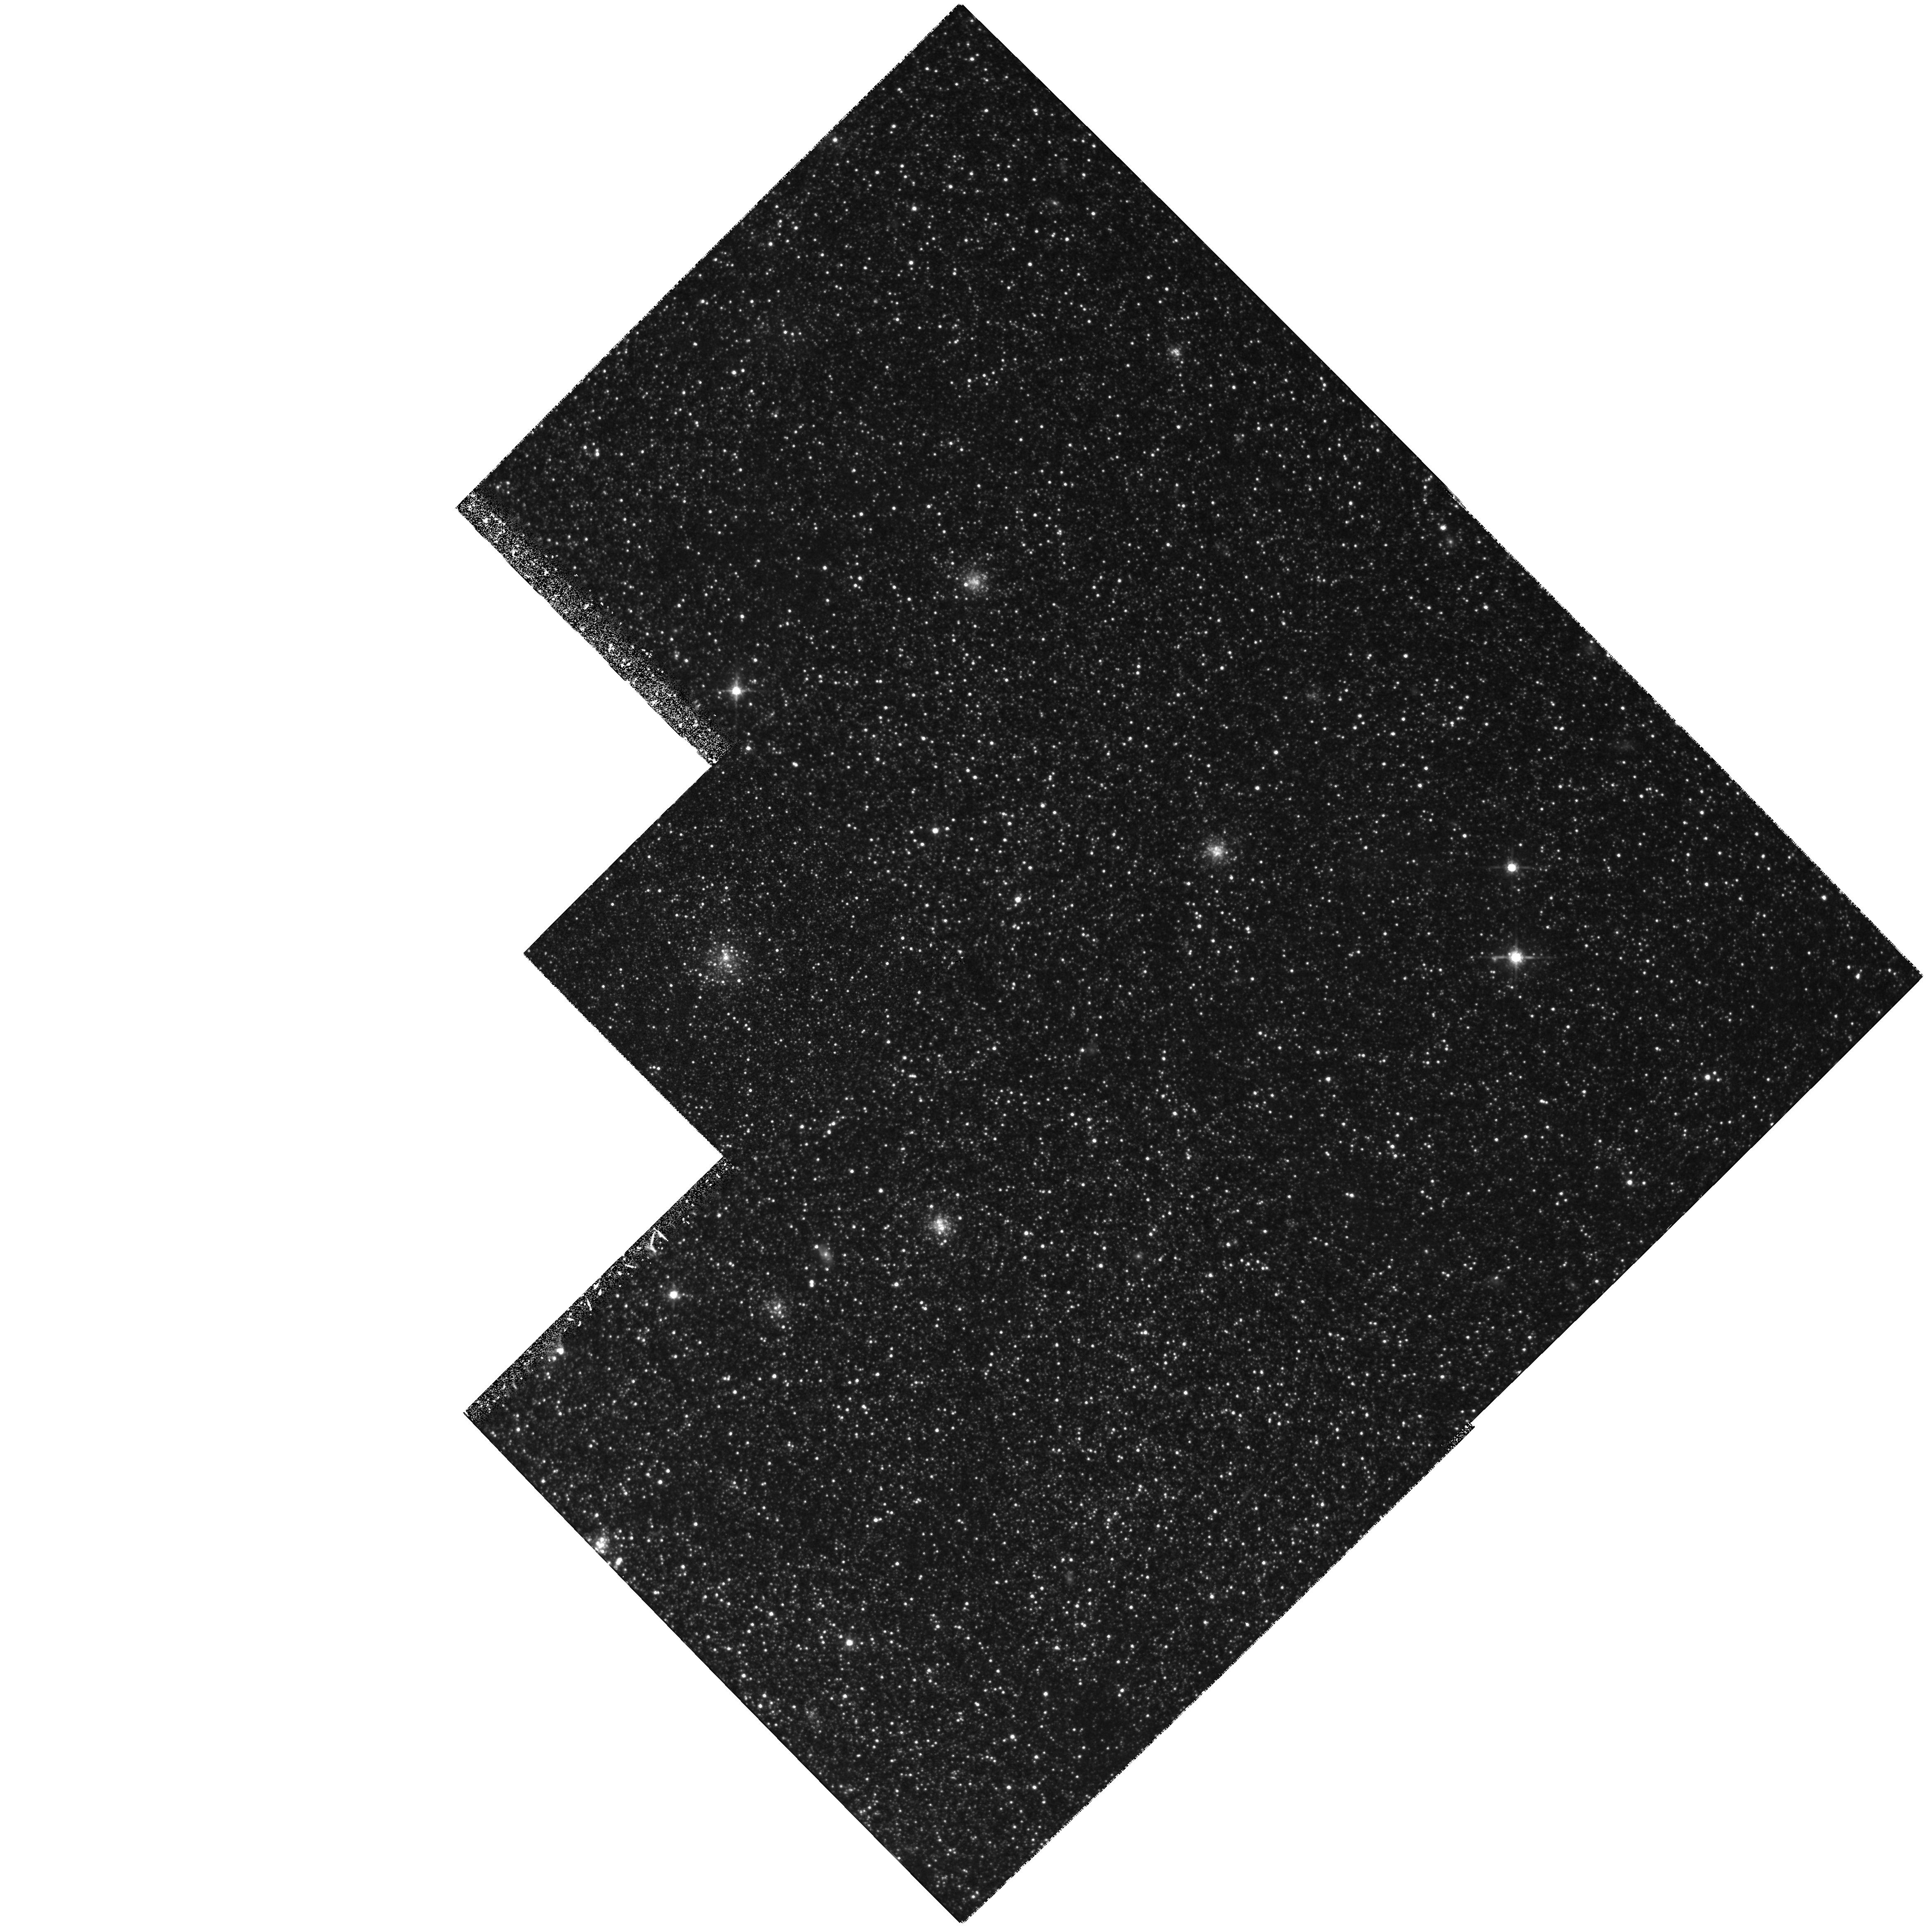
Target: NGC598-H10
Instrument: WFPC2/PC
Filter: F814W
Exposure: 1.4 h
Observation ID: hst_5914_08_wfpc2_pc_f814w_u2xr08

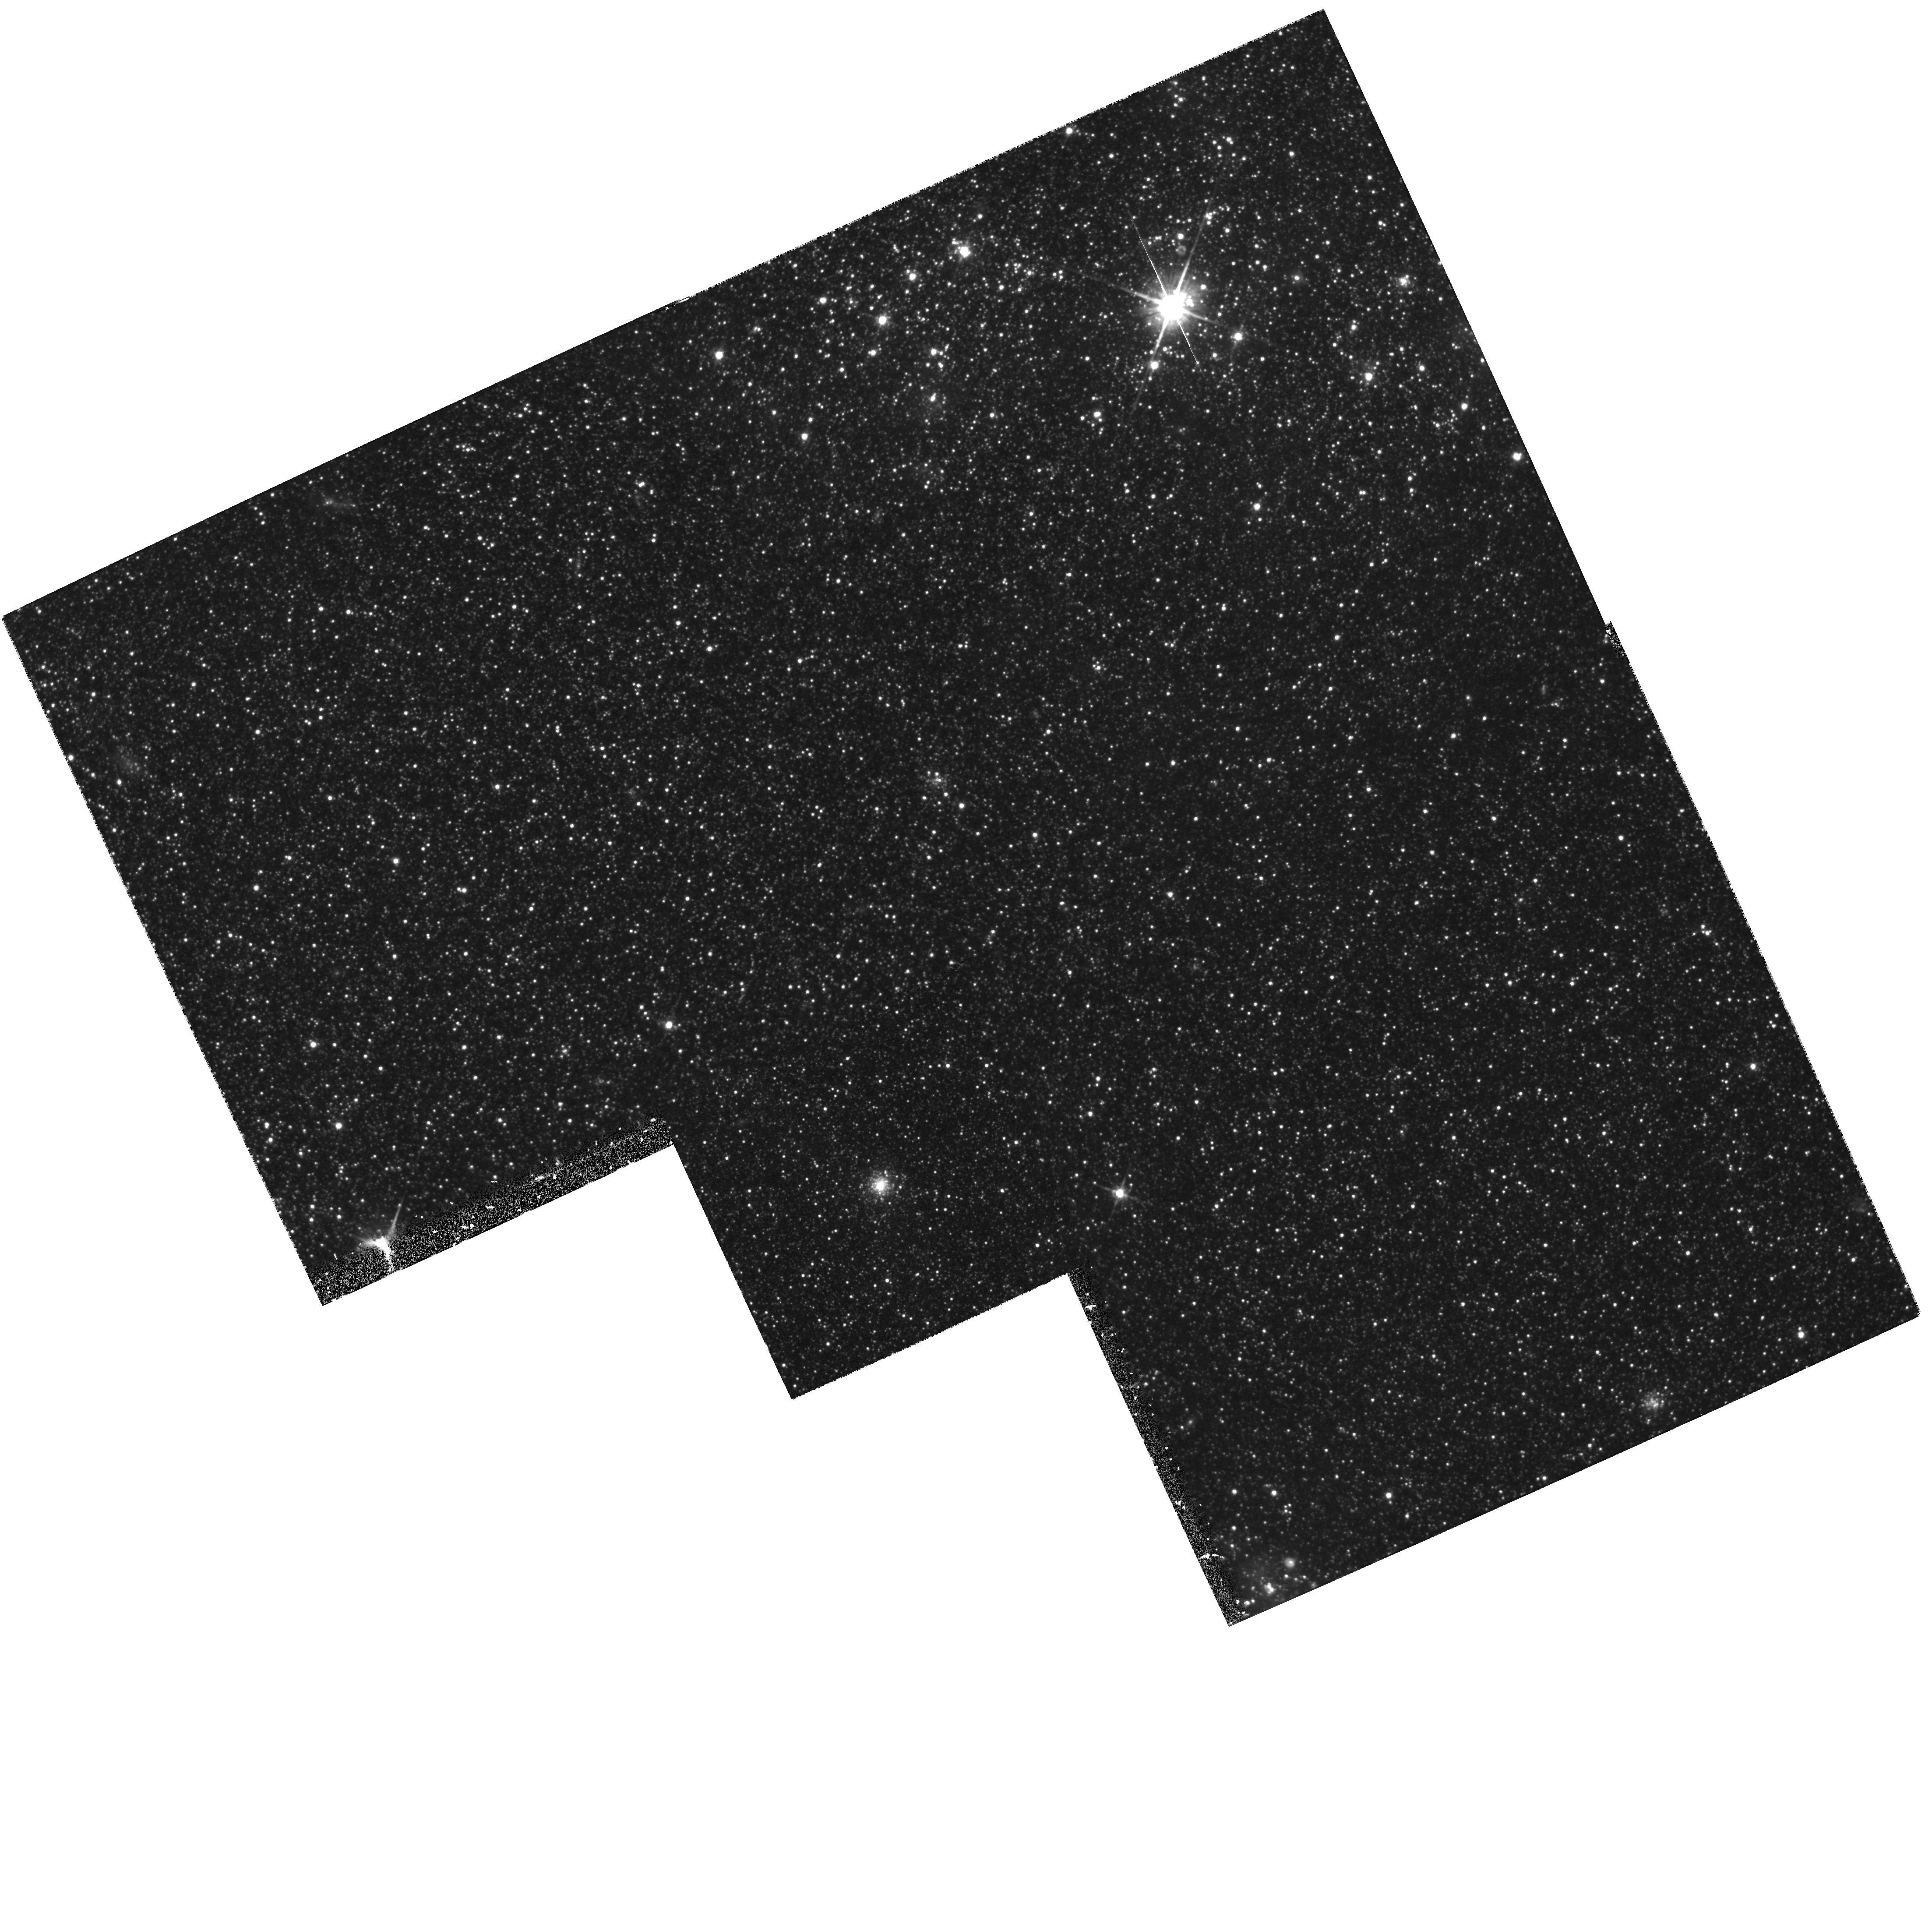
Target: NGC598-U137
Instrument: WFPC2/PC
Filter: F814W
Exposure: 1.4 h
Observation ID: hst_5914_04_wfpc2_pc_f814w_u2xr04

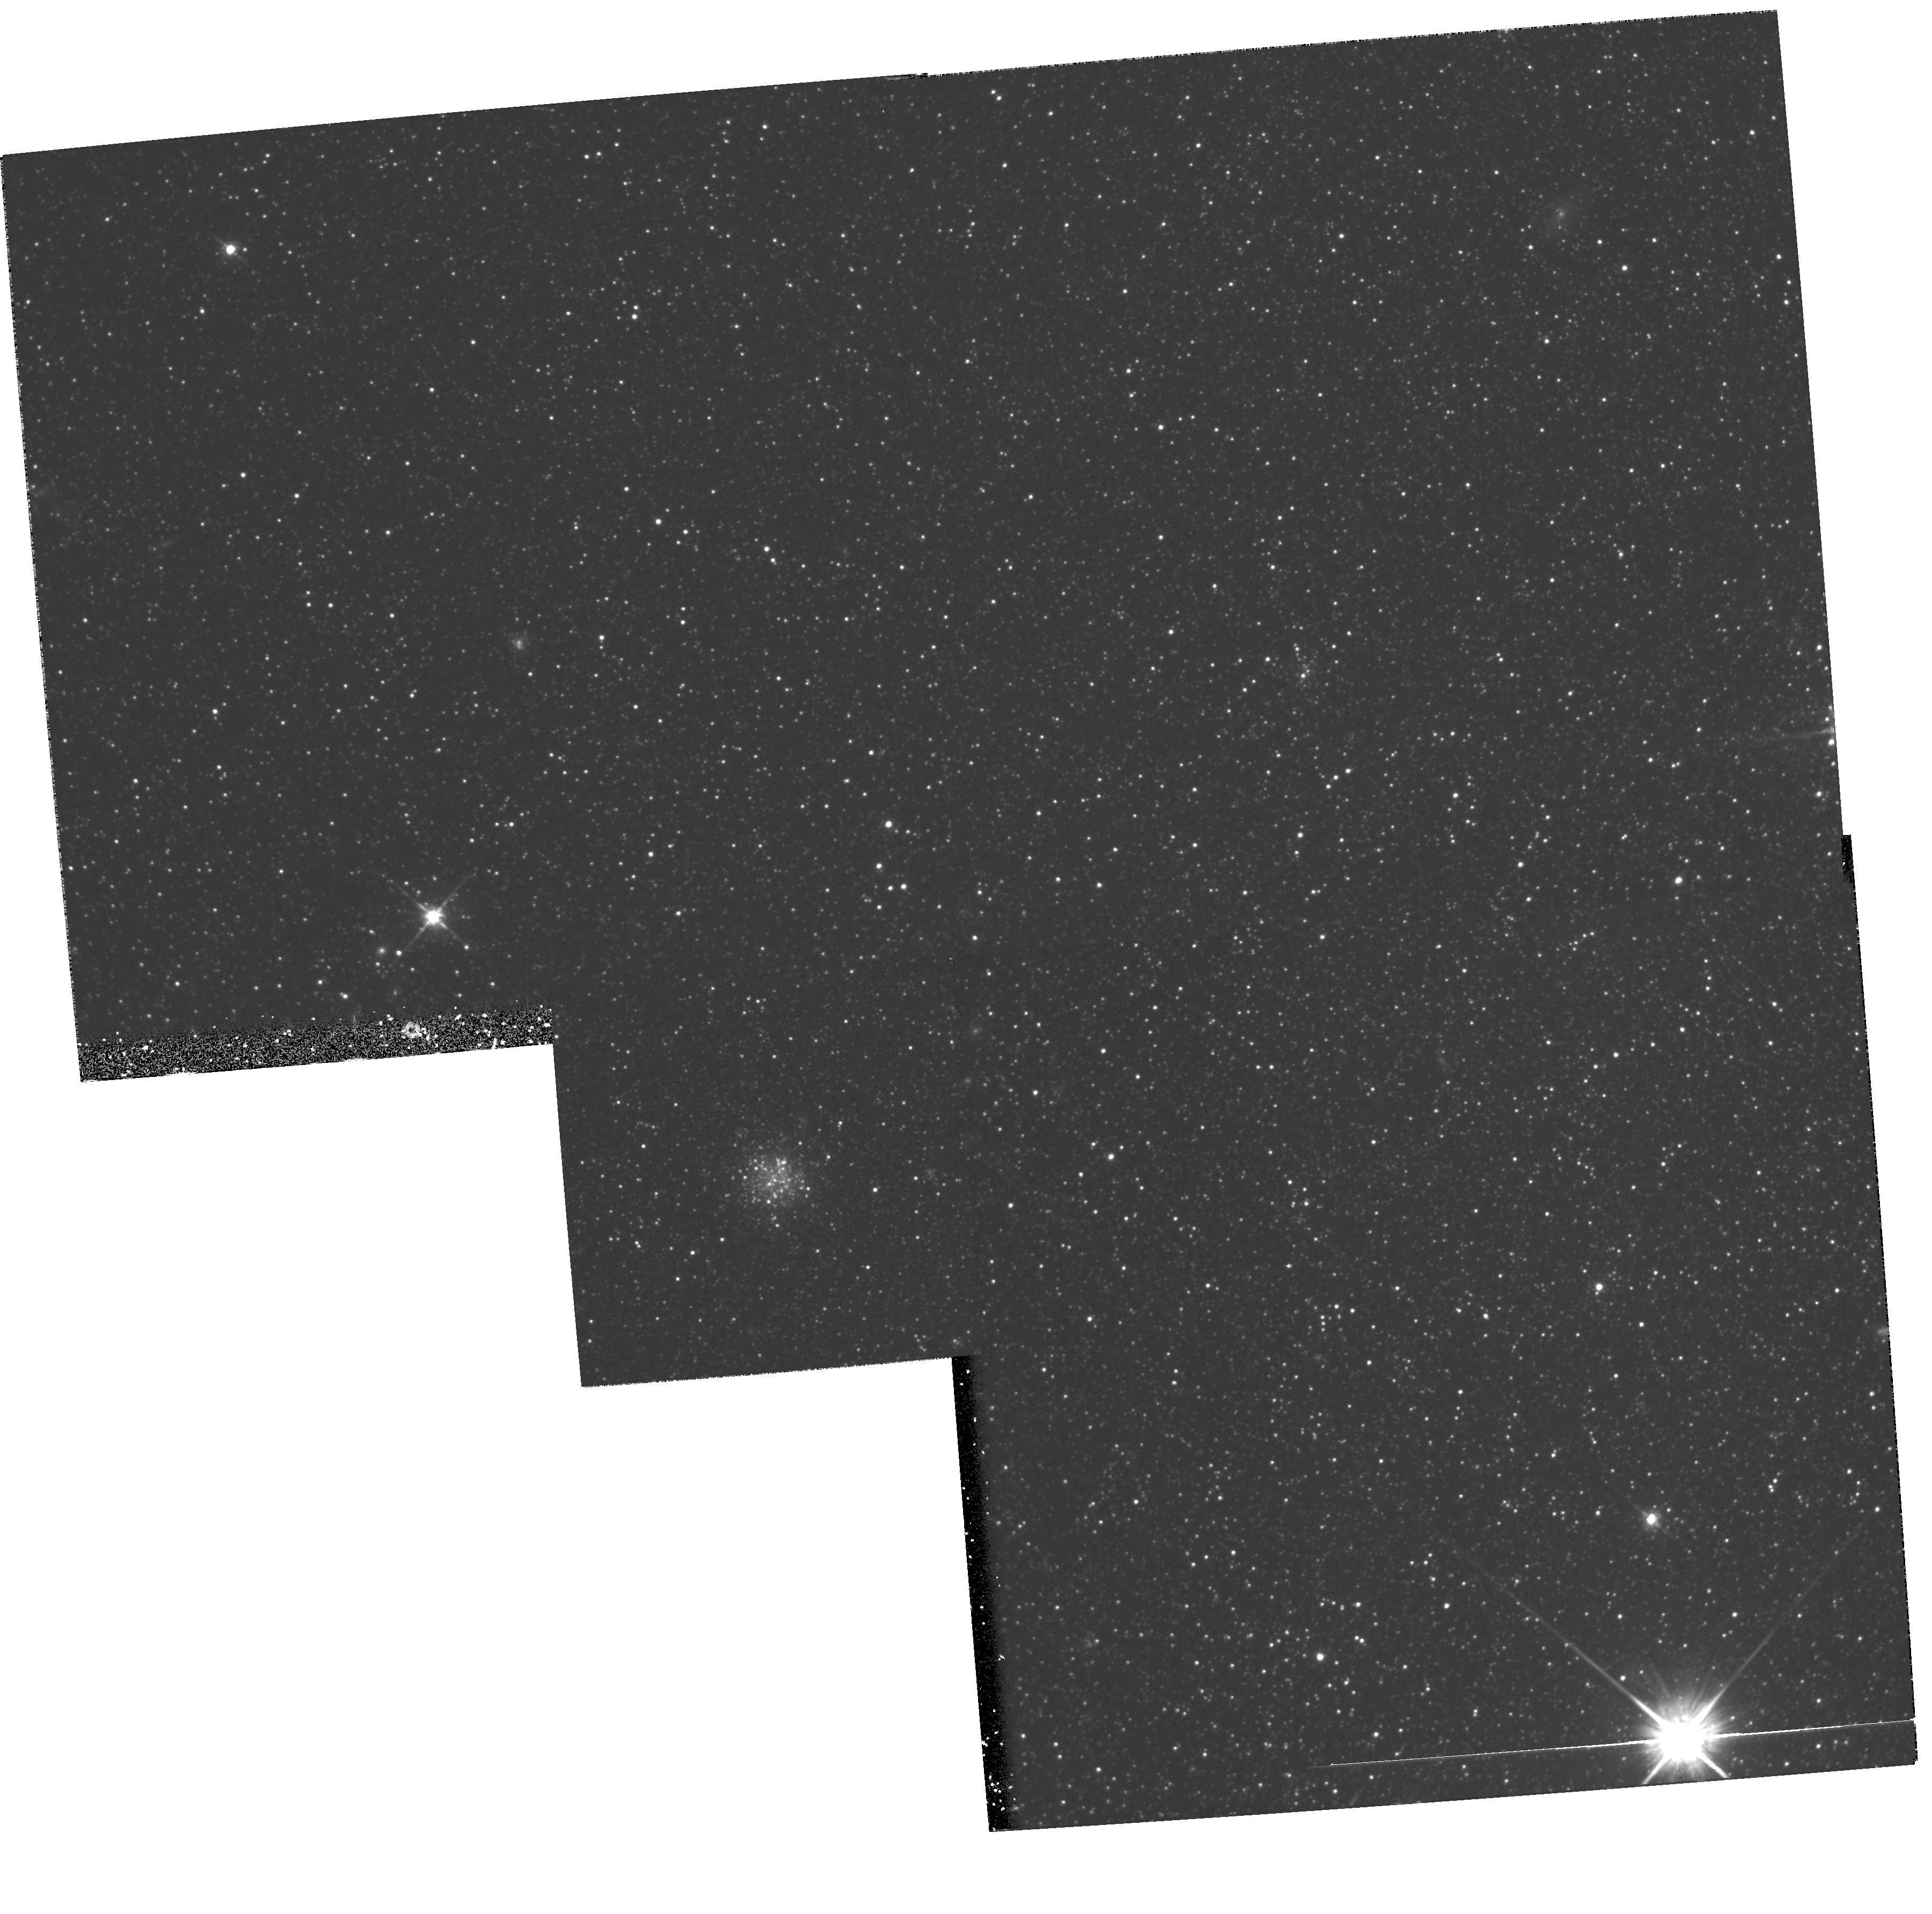
Target: NGC598-C20
Instrument: WFPC2/PC
Filter: F814W
Exposure: 1.4 h
Observation ID: hst_5914_02_wfpc2_pc_f814w_u2xr02

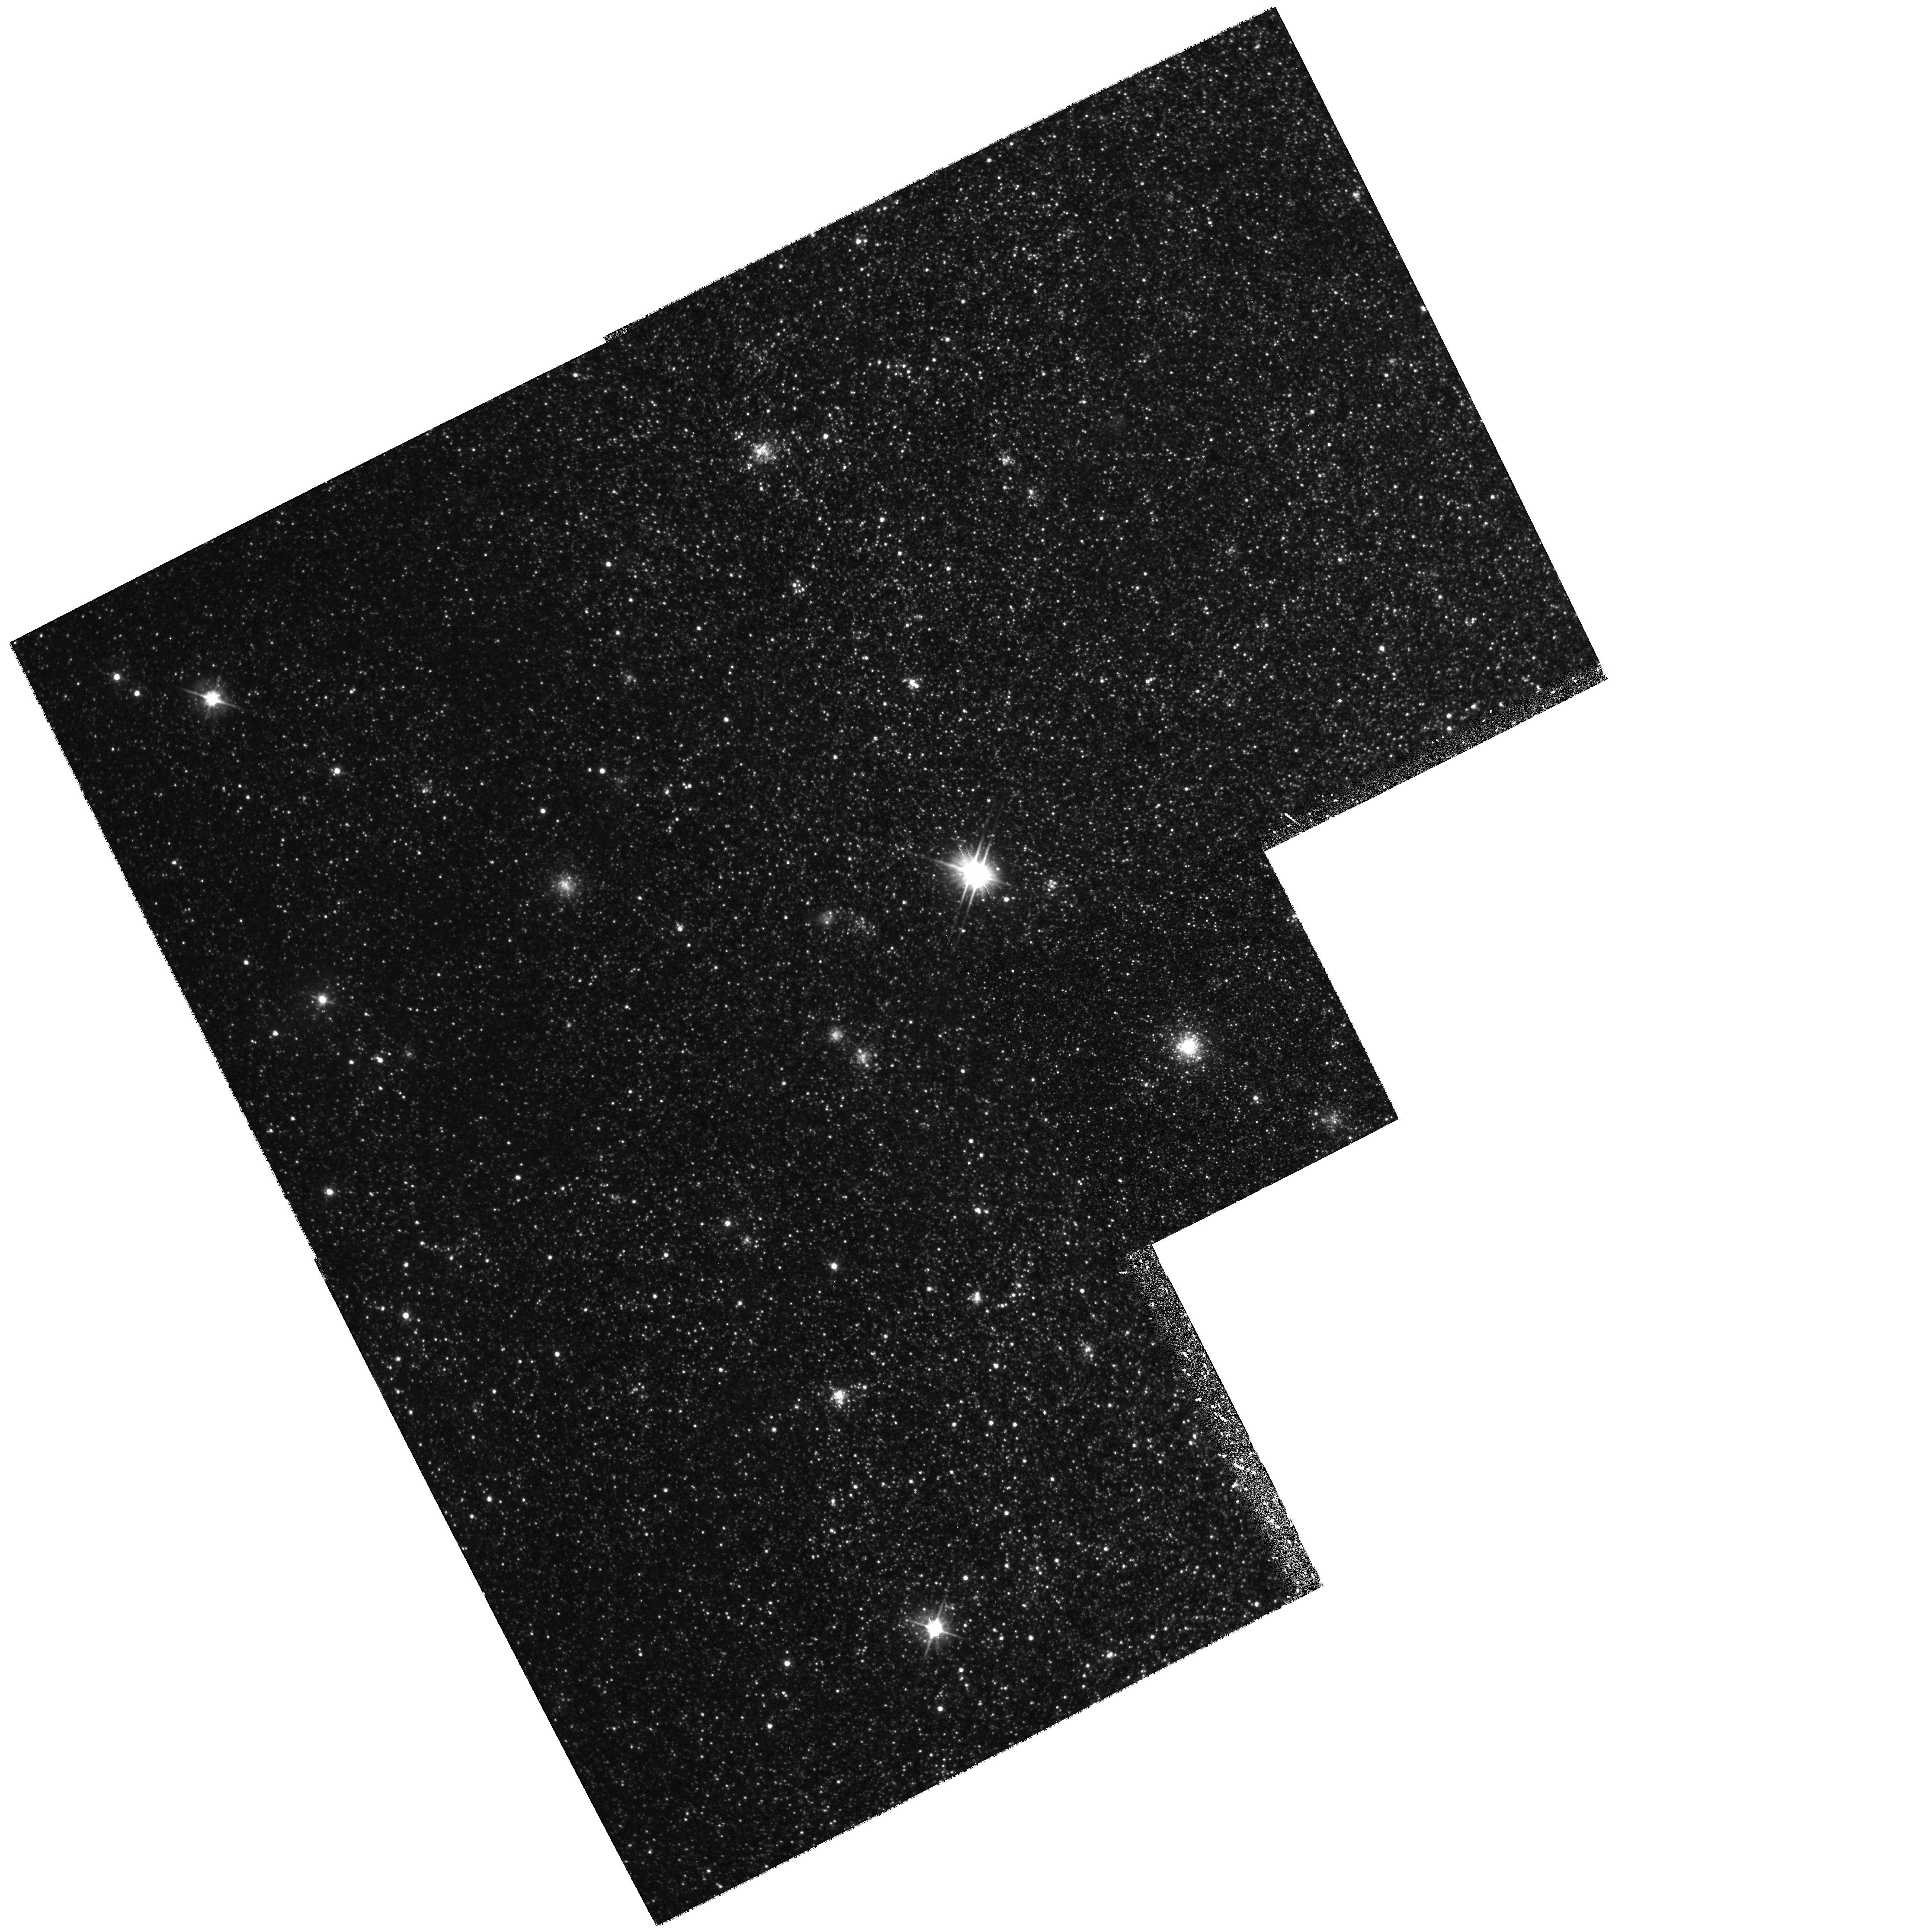
Target: NGC598-M9
Instrument: WFPC2/PC
Filter: F555W
Exposure: 1.3 h
Observation ID: hst_5914_03_wfpc2_pc_f555w_u2xr03

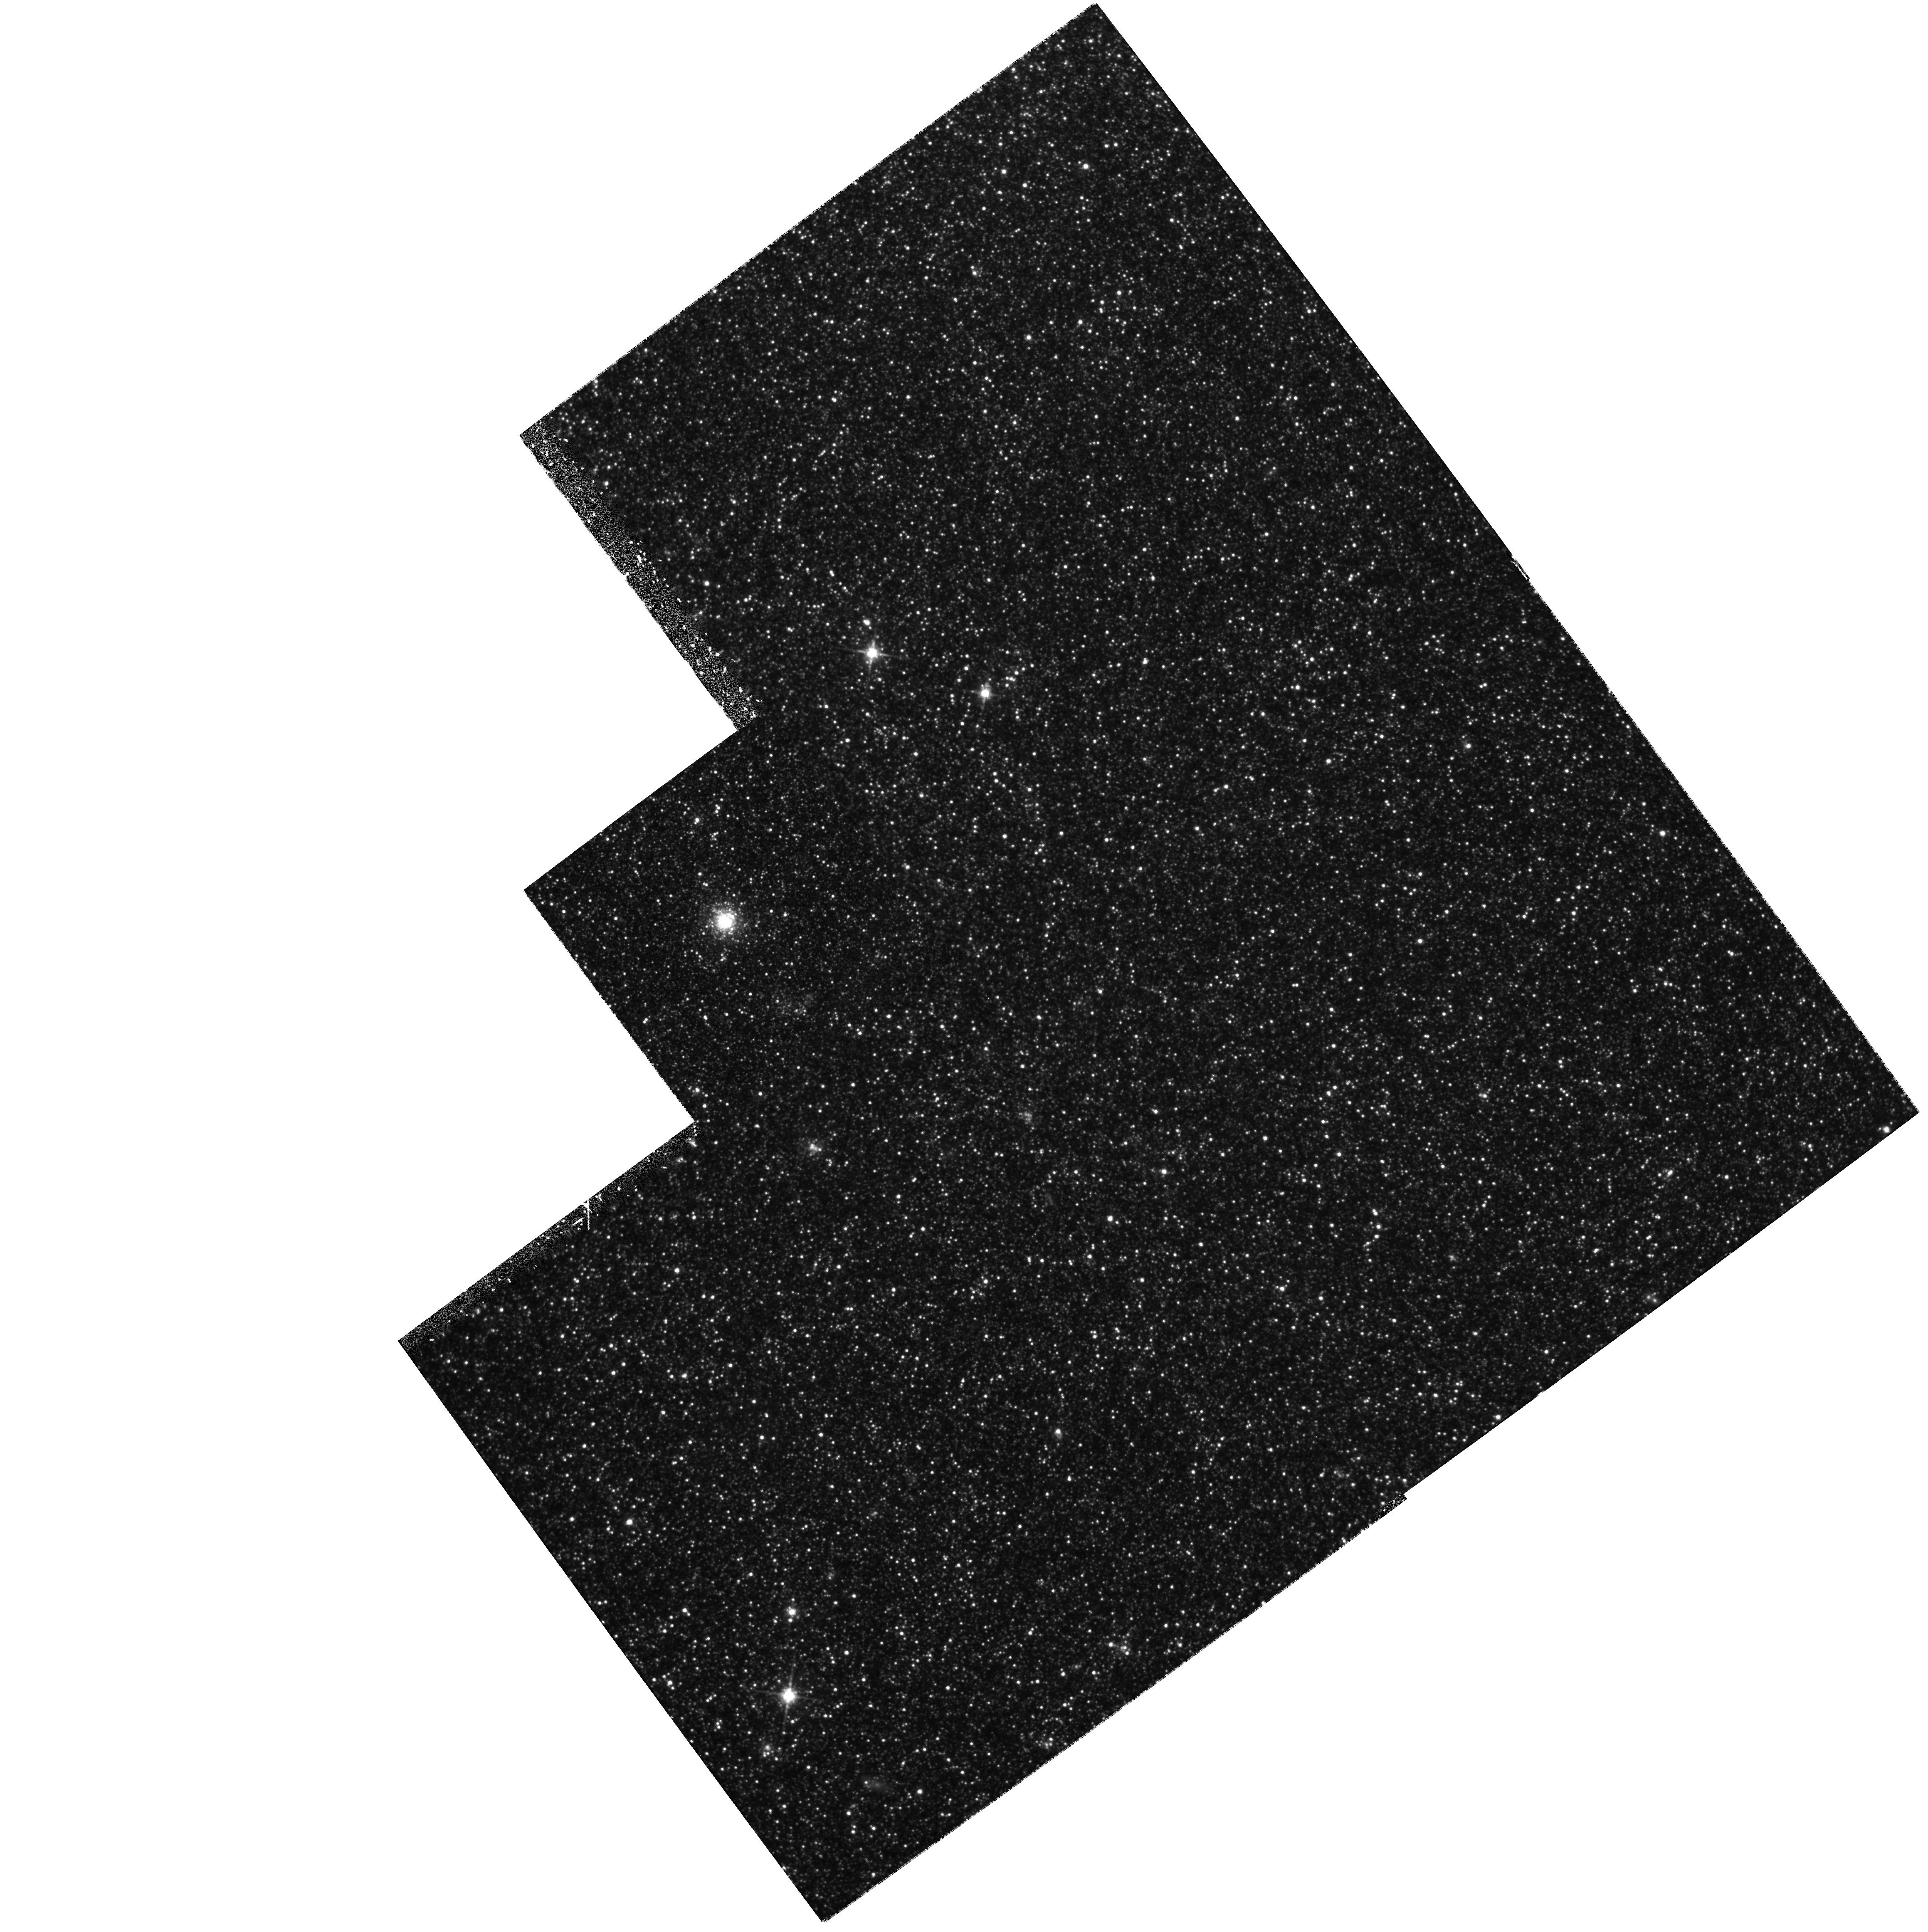
Target: NGC598-H38
Instrument: WFPC2/PC
Filter: F814W
Exposure: 1.4 h
Observation ID: hst_5914_07_wfpc2_pc_f814w_u2xr07

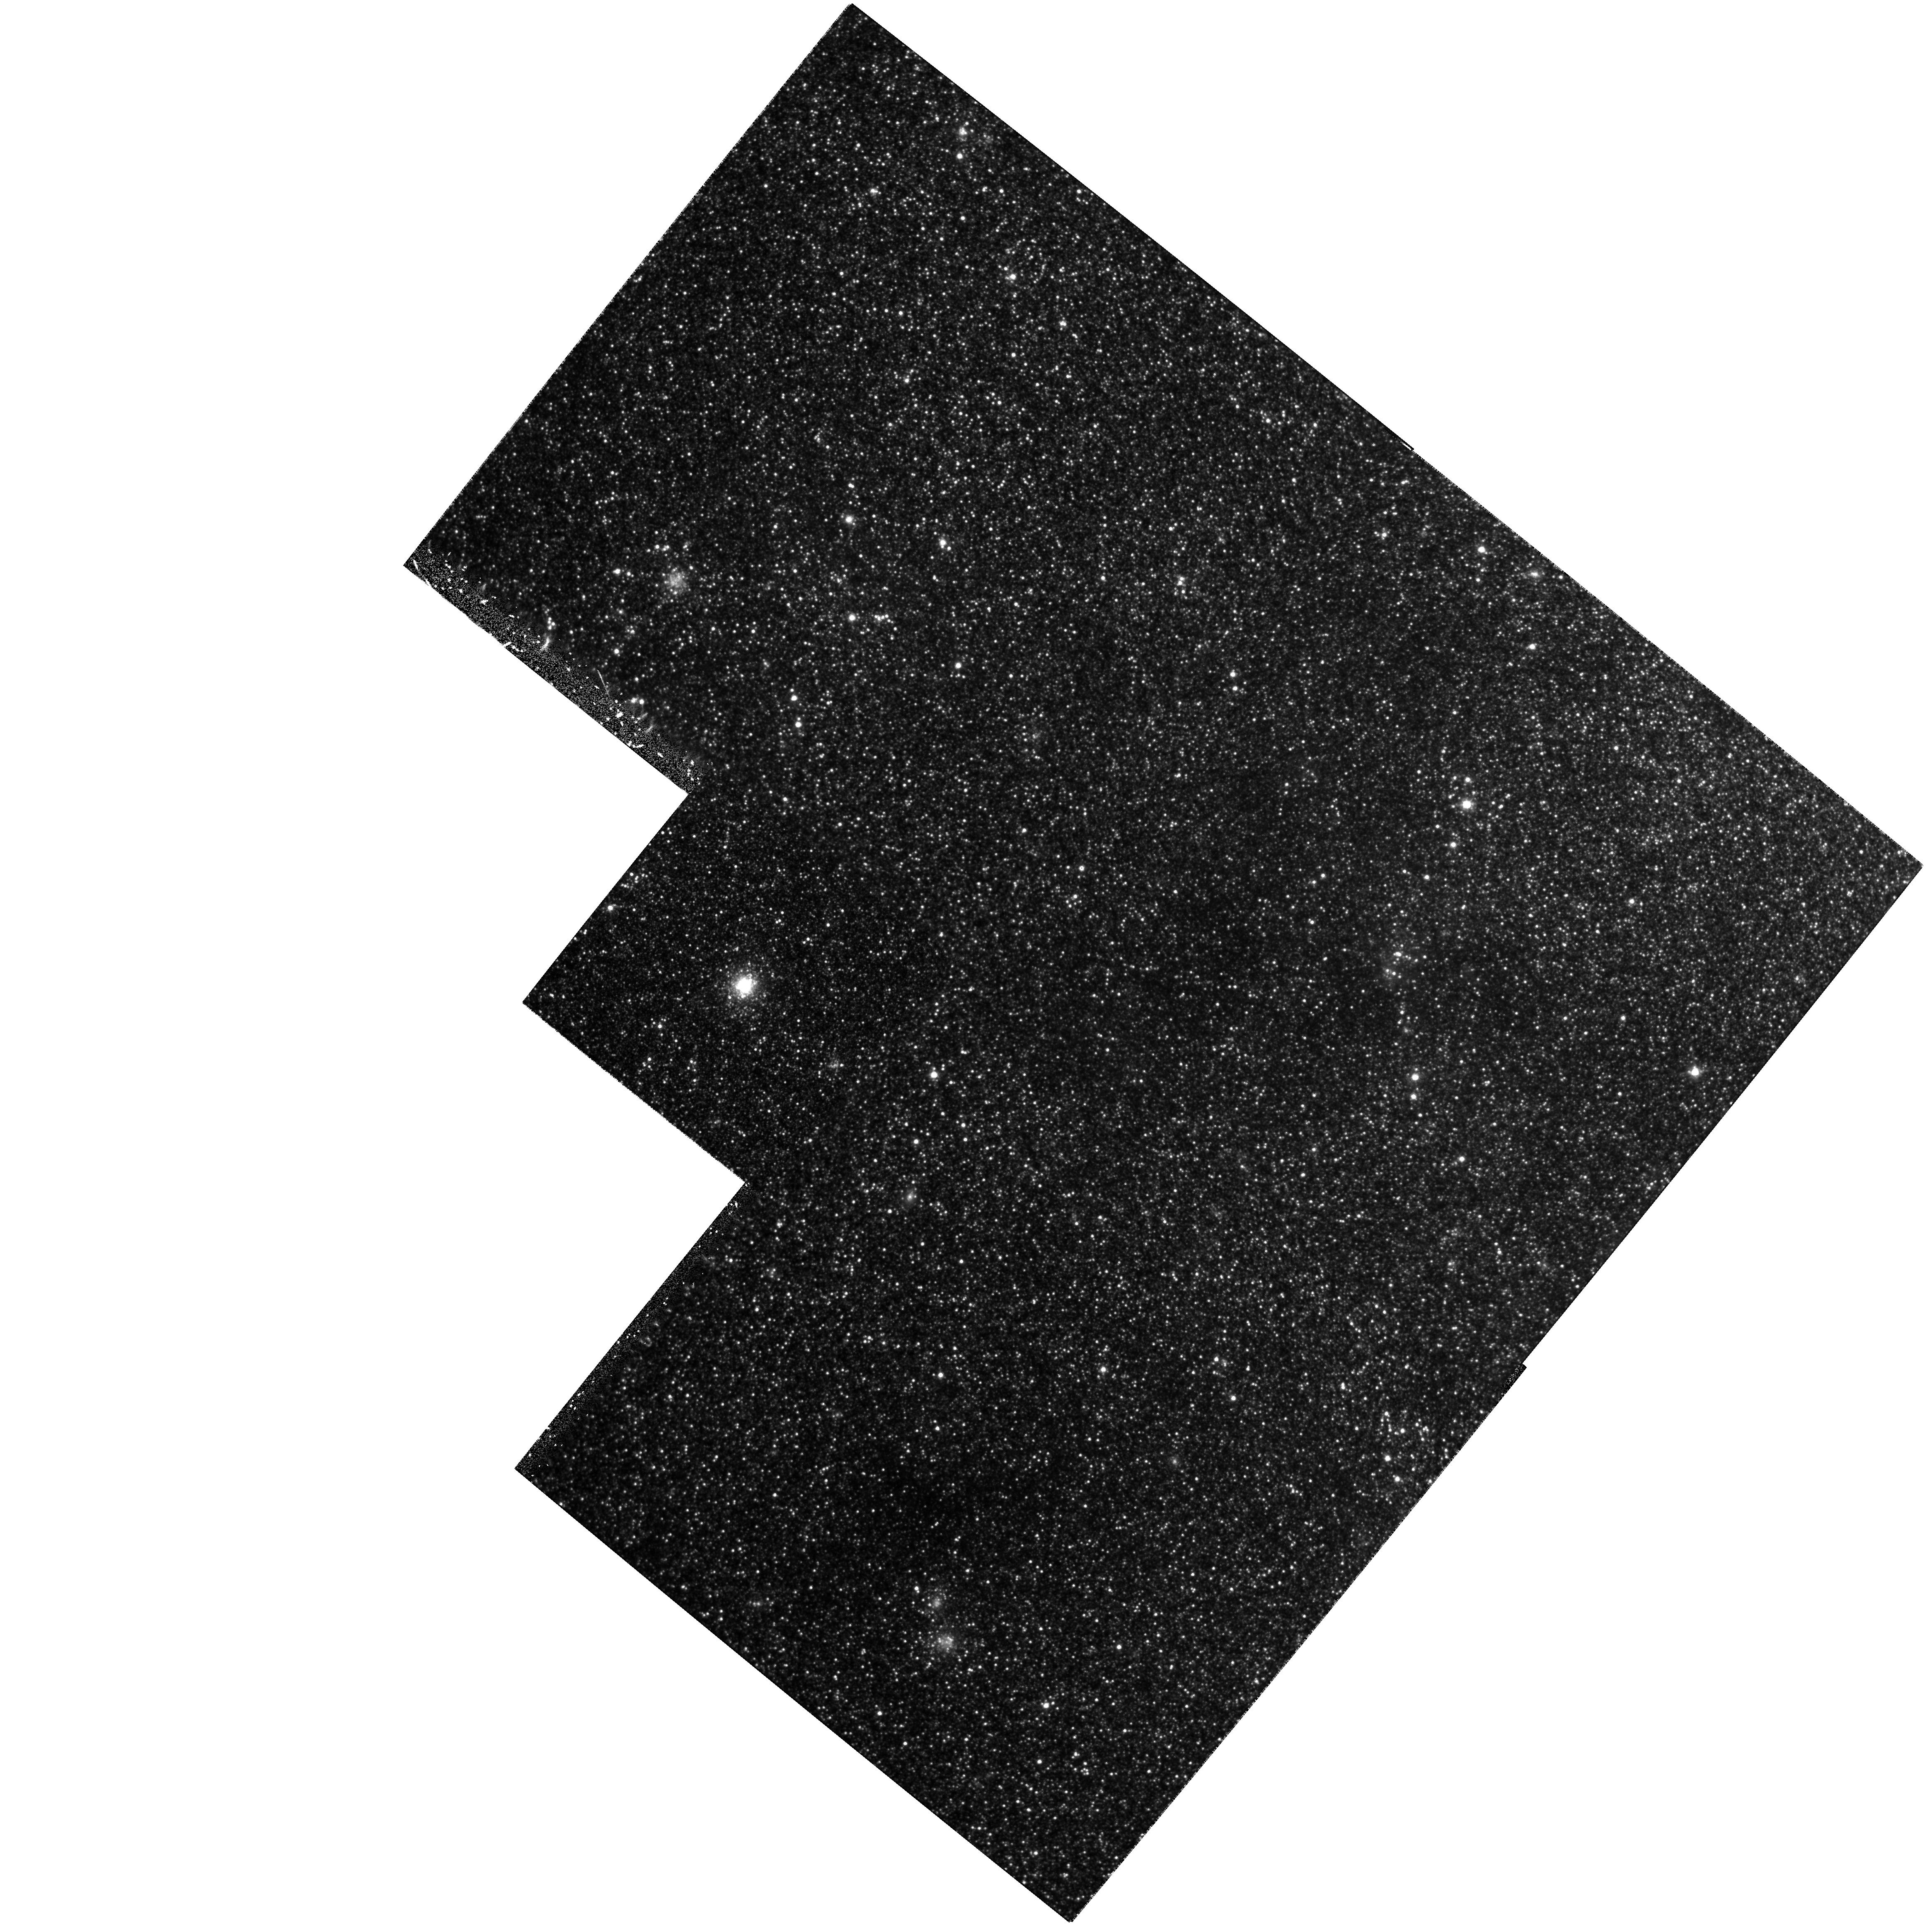
Target: NGC598-R12
Instrument: WFPC2/PC
Filter: F814W
Exposure: 1.4 h
Observation ID: hst_5914_10_wfpc2_pc_f814w_u2xr10

The Formation History of Globular Clusters in M33 (PI: Sarajedini, Ata)

We propose to study the early formation history of M33 by investigating the nature of the ``second parameter'' phenomenon among its globular star clusters. Discovered among the globular clusters of the Milky Way more than 30 years ago, the ``second parameter'' effect describes the degeneracy in the behavior of horizontal branch morphology with metal abundance. This degeneracy implies the existence of a second parameter, which, in addition to metal abundance, influences the morphology of the horizontal branch. Our approach involves the construction of (V,V-I) color-magnitude diagrams for a number of M33 clusters selected to be analogs of globular clusters in the Galaxy. From these diagrams, we will measure the cluster metallicity and horizontal branch morphology in order to look for a range of horizontal branch types at a given metal abundance and thus determine the presence and nature of any second parameter effect. A knowledge of both the metallicities and HB morphologies of the globulars in M33 will provide important constraints on their formation and evolution as well as that of the galaxy. Furthermore, when these data are combined with similar data for the globular clusters in M31, the Large and Small Magellanic Clouds, and the Fornax dwarf spheroidal galaxy, we will have the opportunity to probe the evolutionary history of these galaxies and how it varies with mass and morphological type.